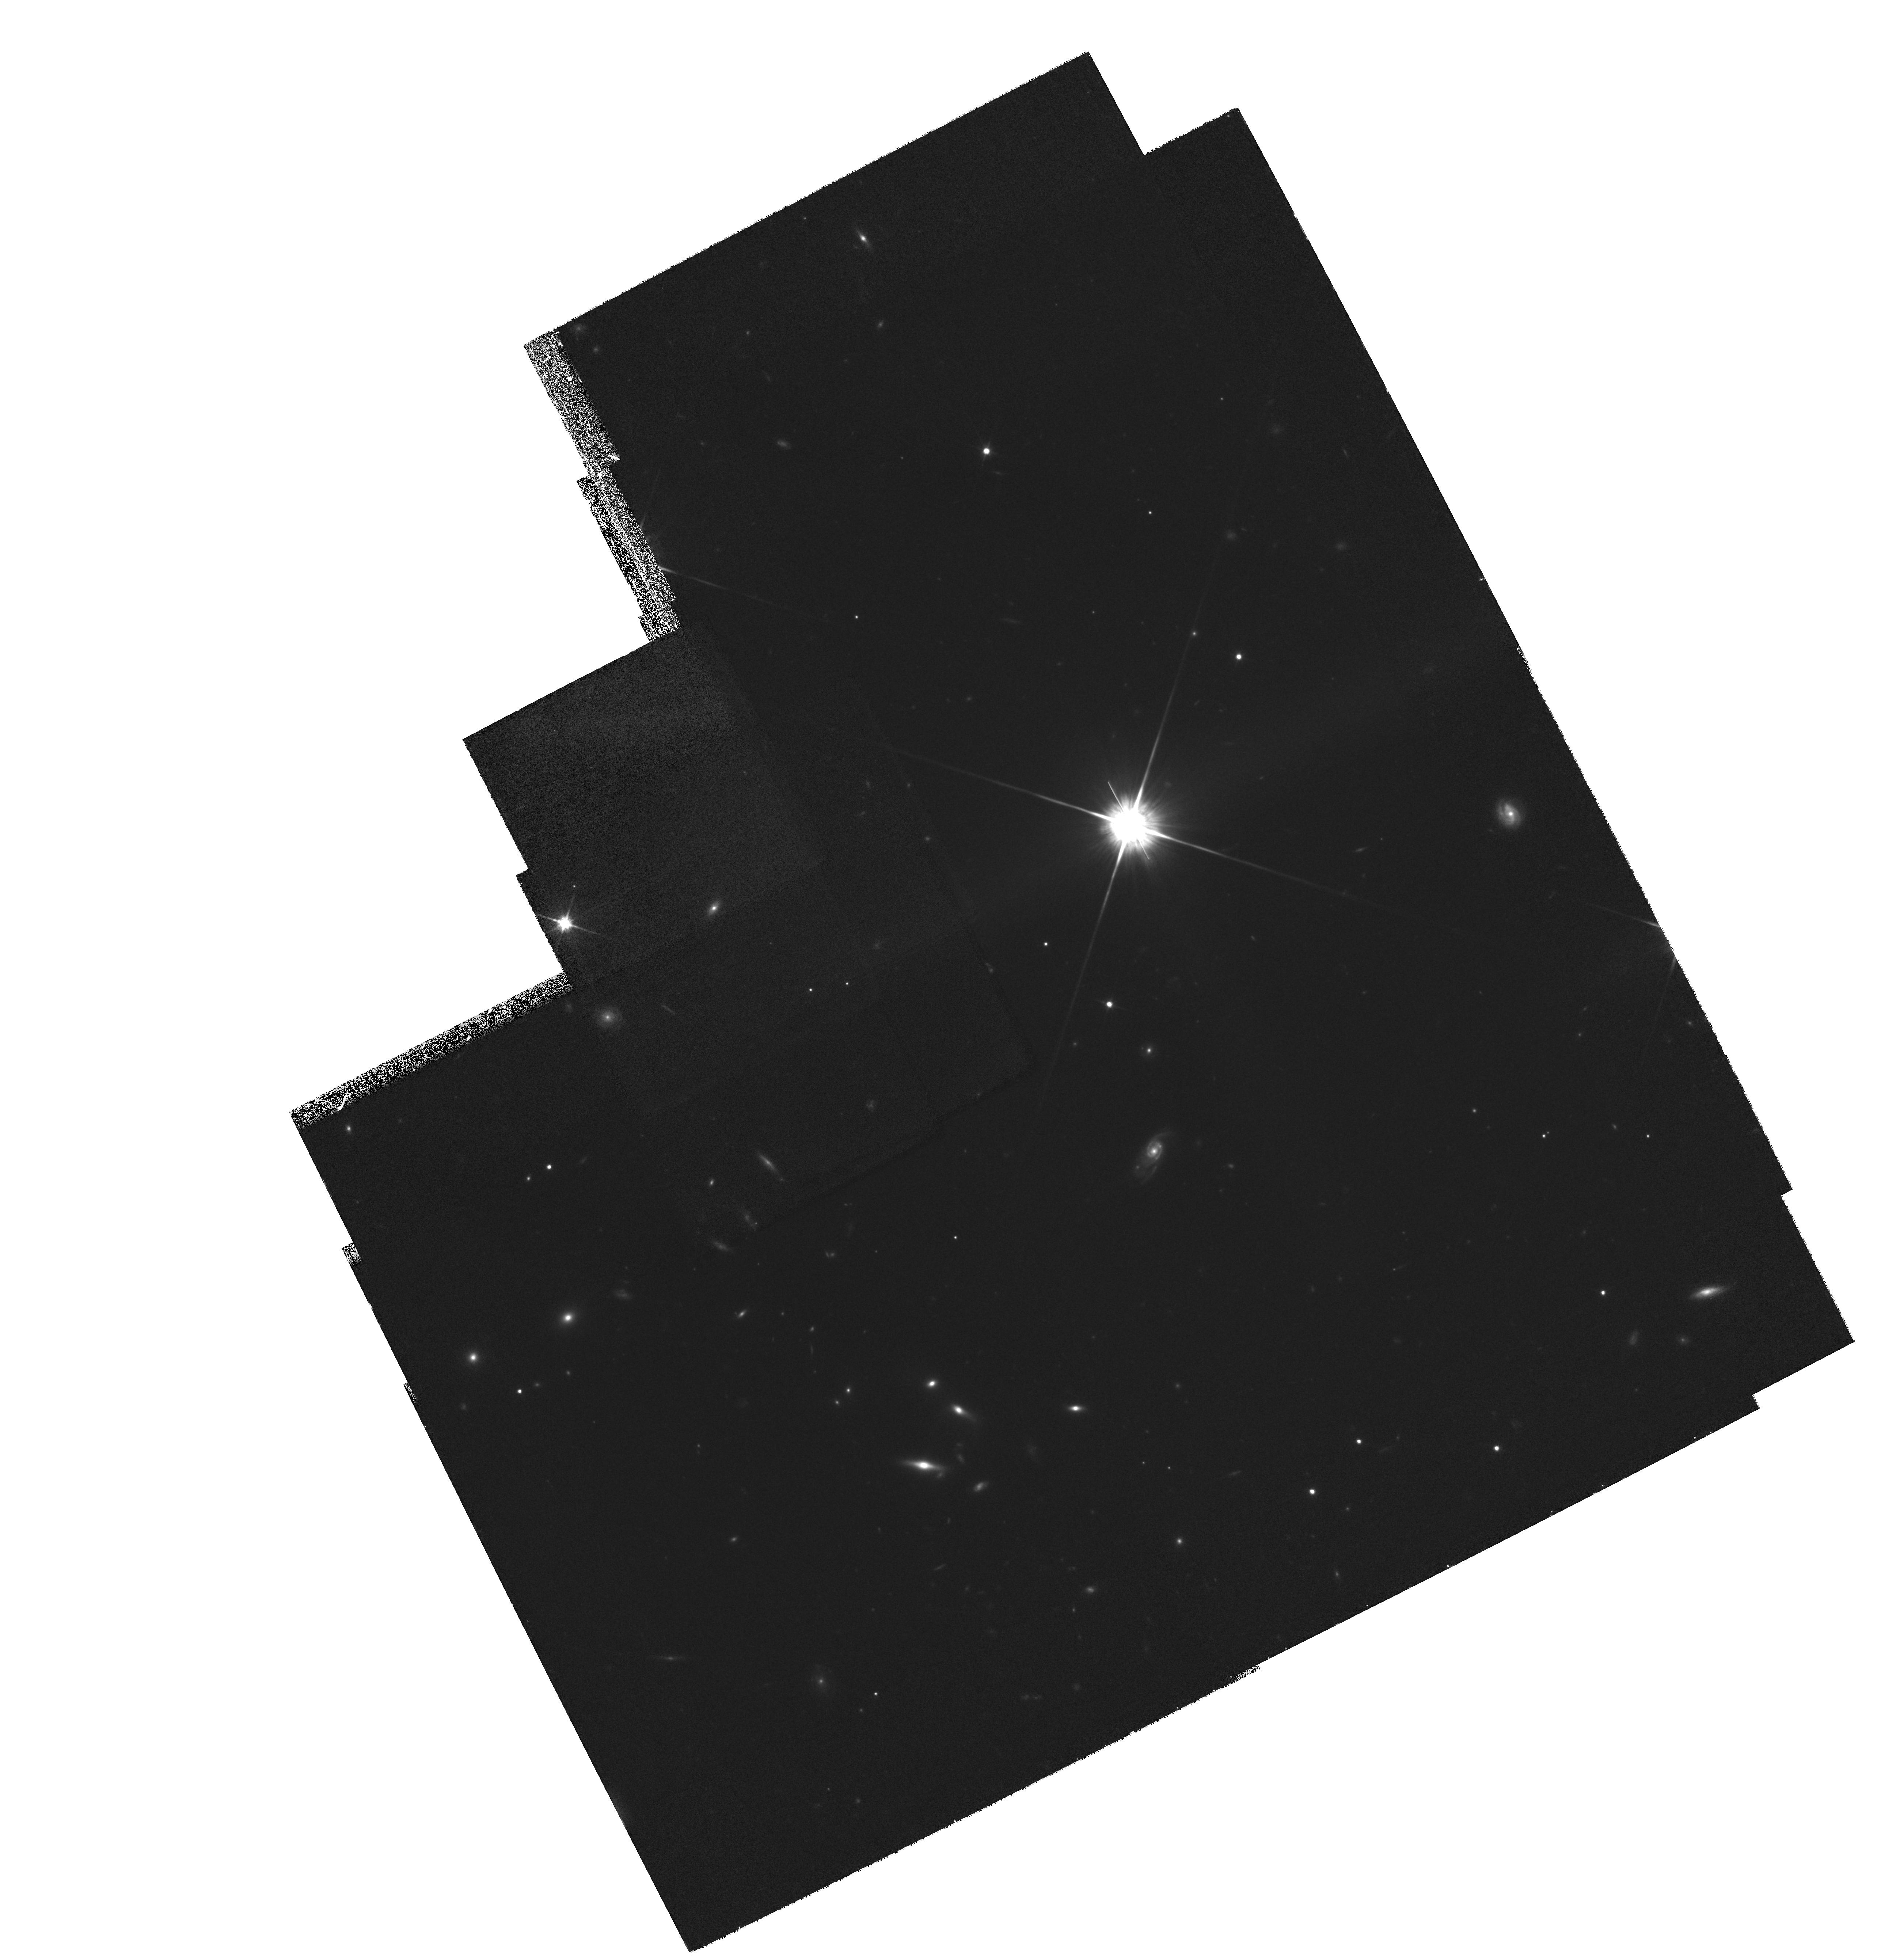
Target: MULTIPLE. Instrument: WFPC2/PC. Filter: F814W. Exposure: 2.2 h. Observation ID: hst_7245_05_wfpc2_pc_f814w_u4gb05

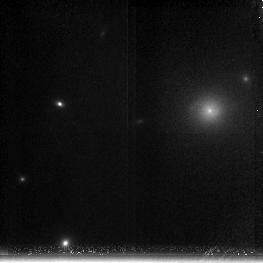
Target: ABELL1795-3. Instrument: NICMOS/NIC3. Filter: F200N. Exposure: 43 min. Observation ID: n4gb02010

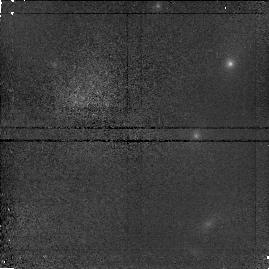
Target: CL0939+47-5. Instrument: NICMOS/NIC1. Filter: F110W. Exposure: 21 min. Observation ID: n4gb030l0

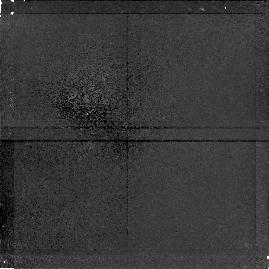
Target: ABELL1795-1. Instrument: NICMOS/NIC1. Filter: F160W. Exposure: 43 min. Observation ID: n4gb01030

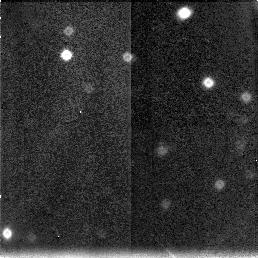
Target: CL1603+4313-2. Instrument: NICMOS/NIC3. Filter: F160W. Exposure: 47 min. Observation ID: n4gb05080

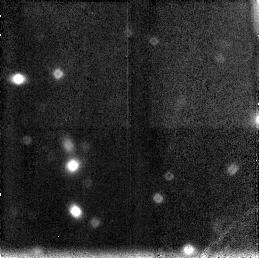
Target: CL0939+47-3. Instrument: NICMOS/NIC3. Filter: F160W. Exposure: 21 min. Observation ID: n4gb030b0

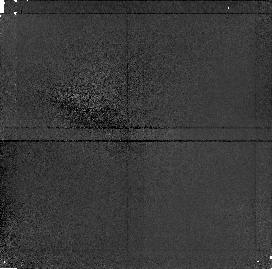
Target: CL0024+16-1. Instrument: NICMOS/NIC1. Filter: F110W. Exposure: 43 min. Observation ID: n4gb04030

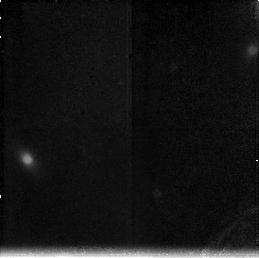
Target: ABELL1795-2. Instrument: NICMOS/NIC3. Filter: F196N. Exposure: 43 min. Observation ID: n4gb01080

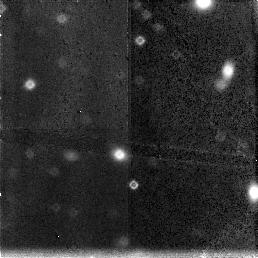
Target: CL0024+16-3. Instrument: NICMOS/NIC3. Filter: F160W. Exposure: 43 min. Observation ID: n4gb040e0

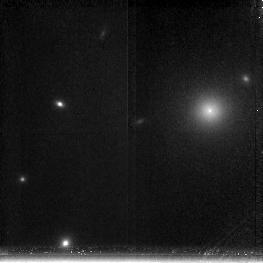
Target: ABELL1795-3. Instrument: NICMOS/NIC3. Filter: F196N. Exposure: 43 min. Observation ID: n4gb02070

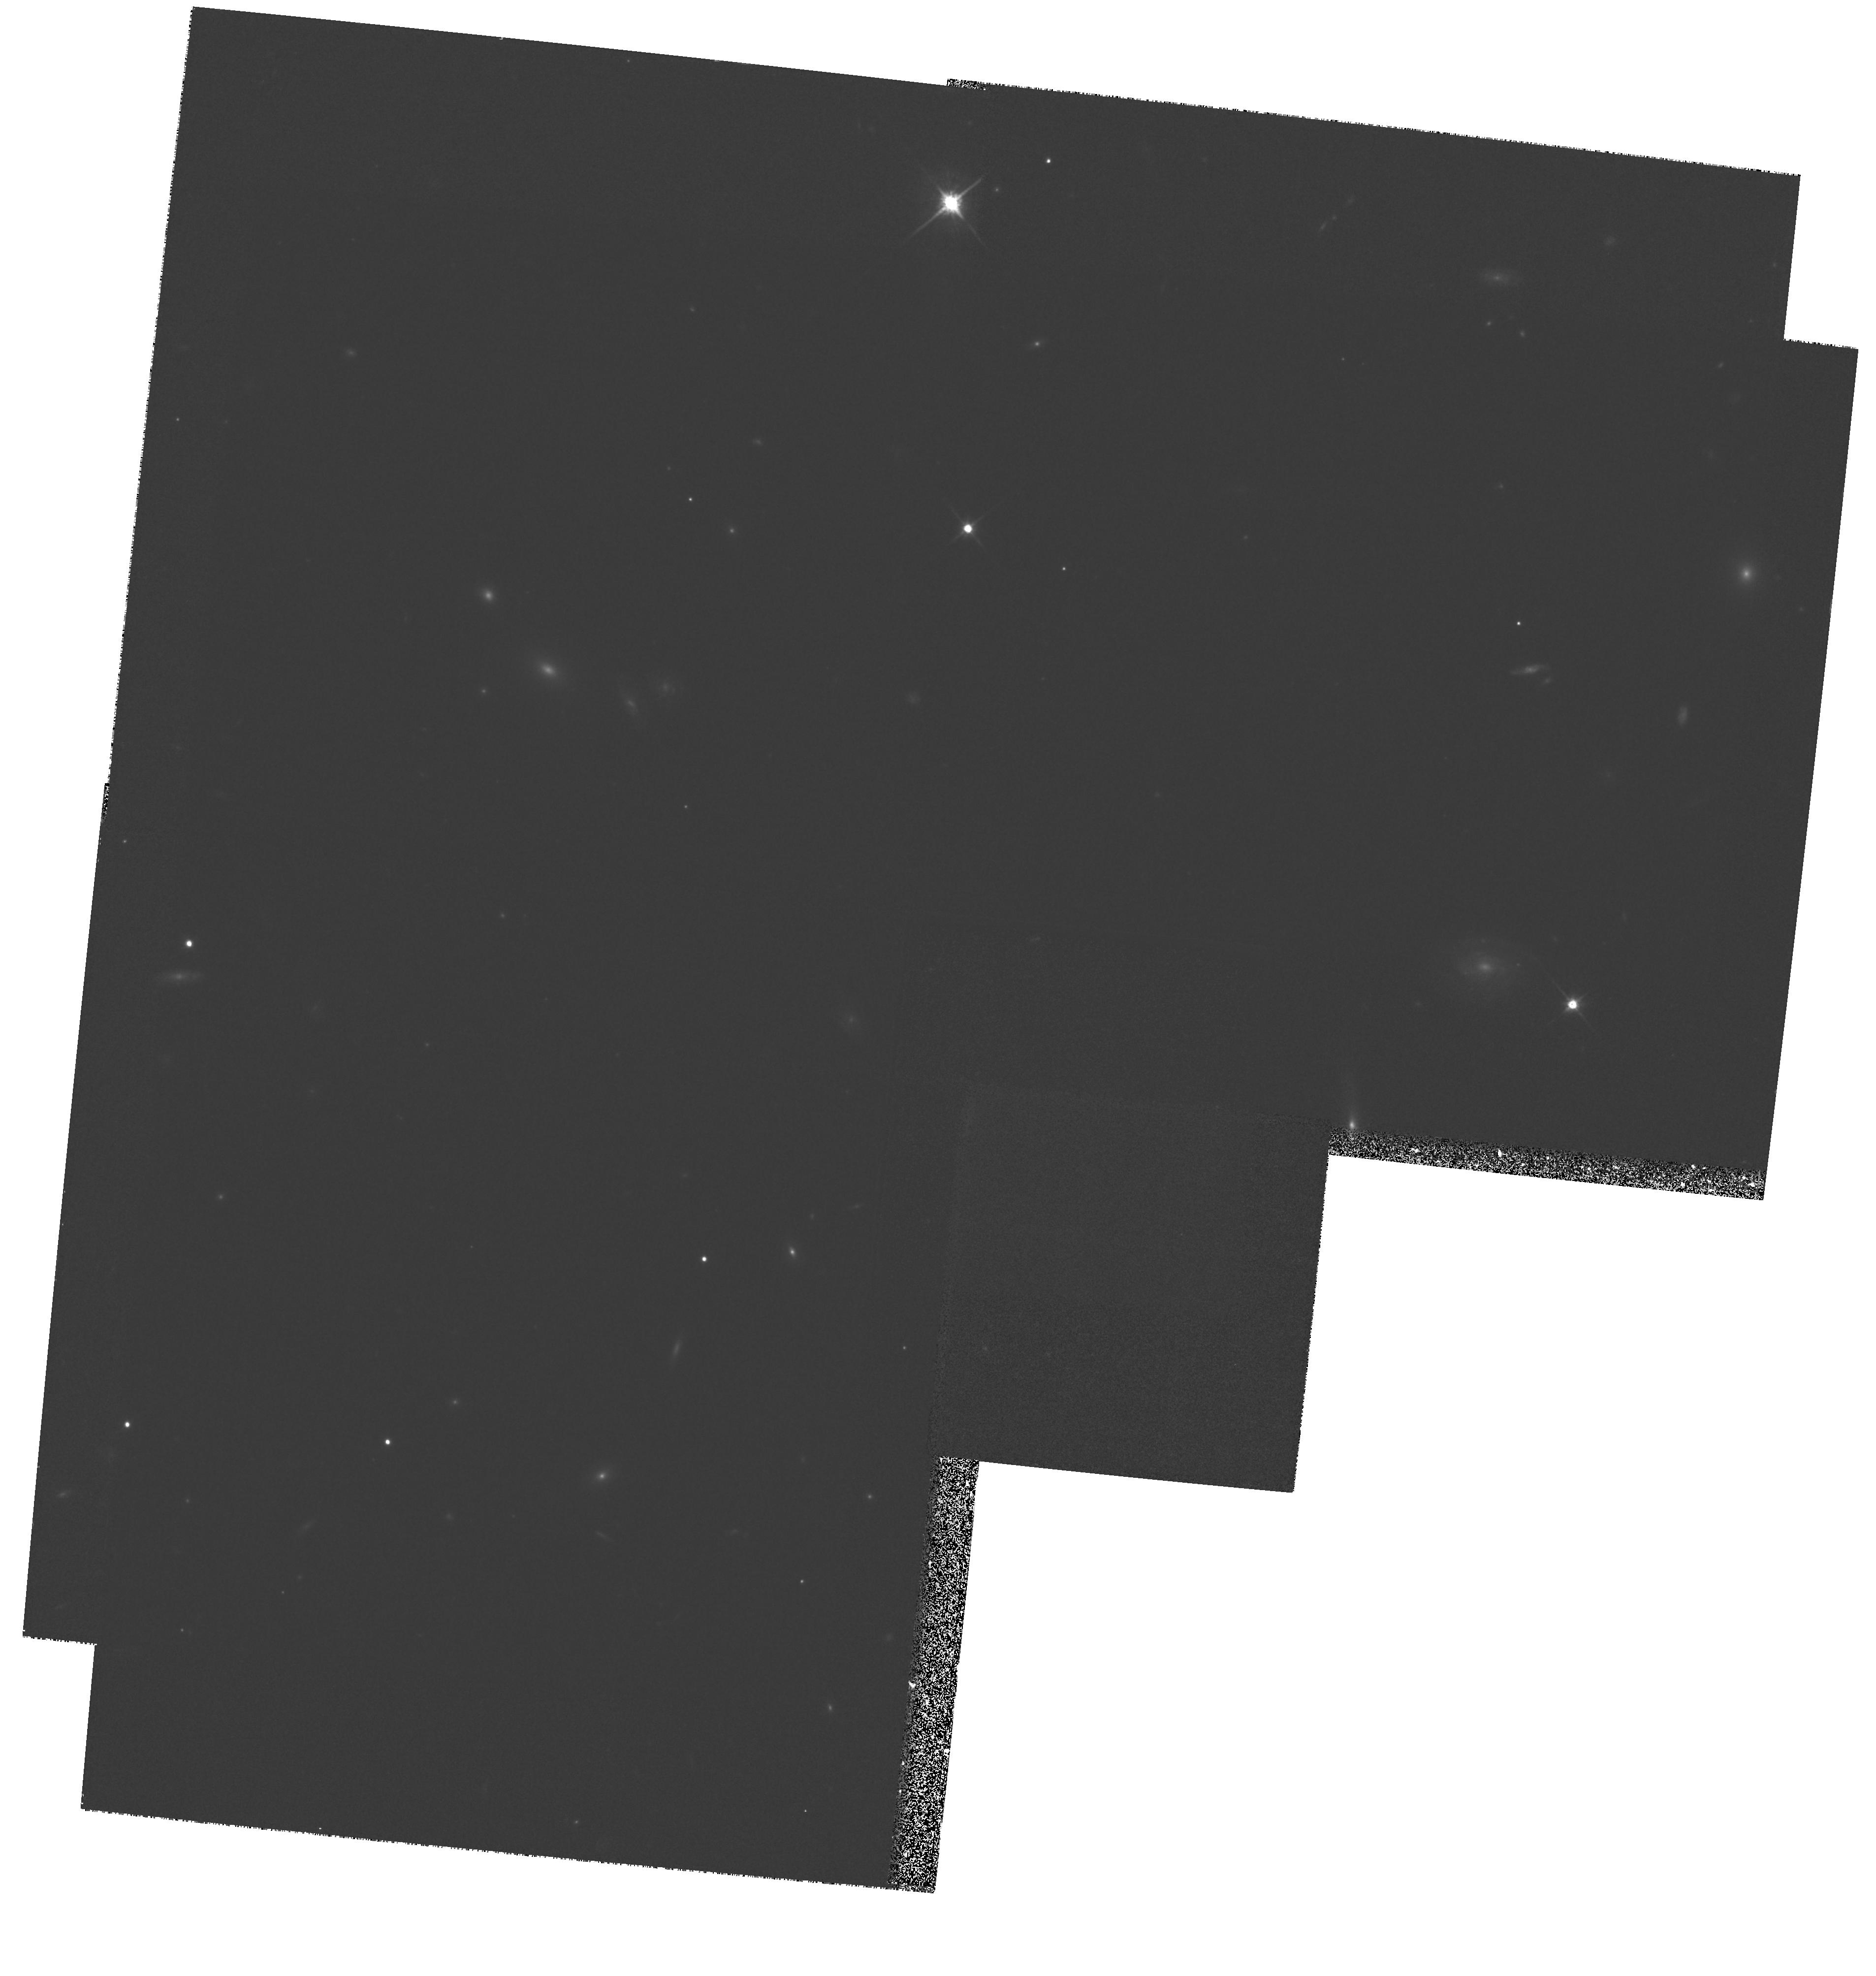
Target: MULTIPLE. Instrument: WFPC2/PC. Filter: F814W. Exposure: 40 min. Observation ID: hst_7245_01_wfpc2_pc_f814w_u4gb01

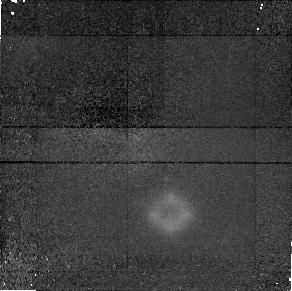
Target: ABELL1795-3. Instrument: NICMOS/NIC1. Filter: F160W. Exposure: 43 min. Observation ID: n4gb02090

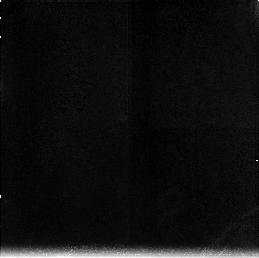
Target: ABELL1795-1. Instrument: NICMOS/NIC3. Filter: F200N. Exposure: 43 min. Observation ID: n4gb01020

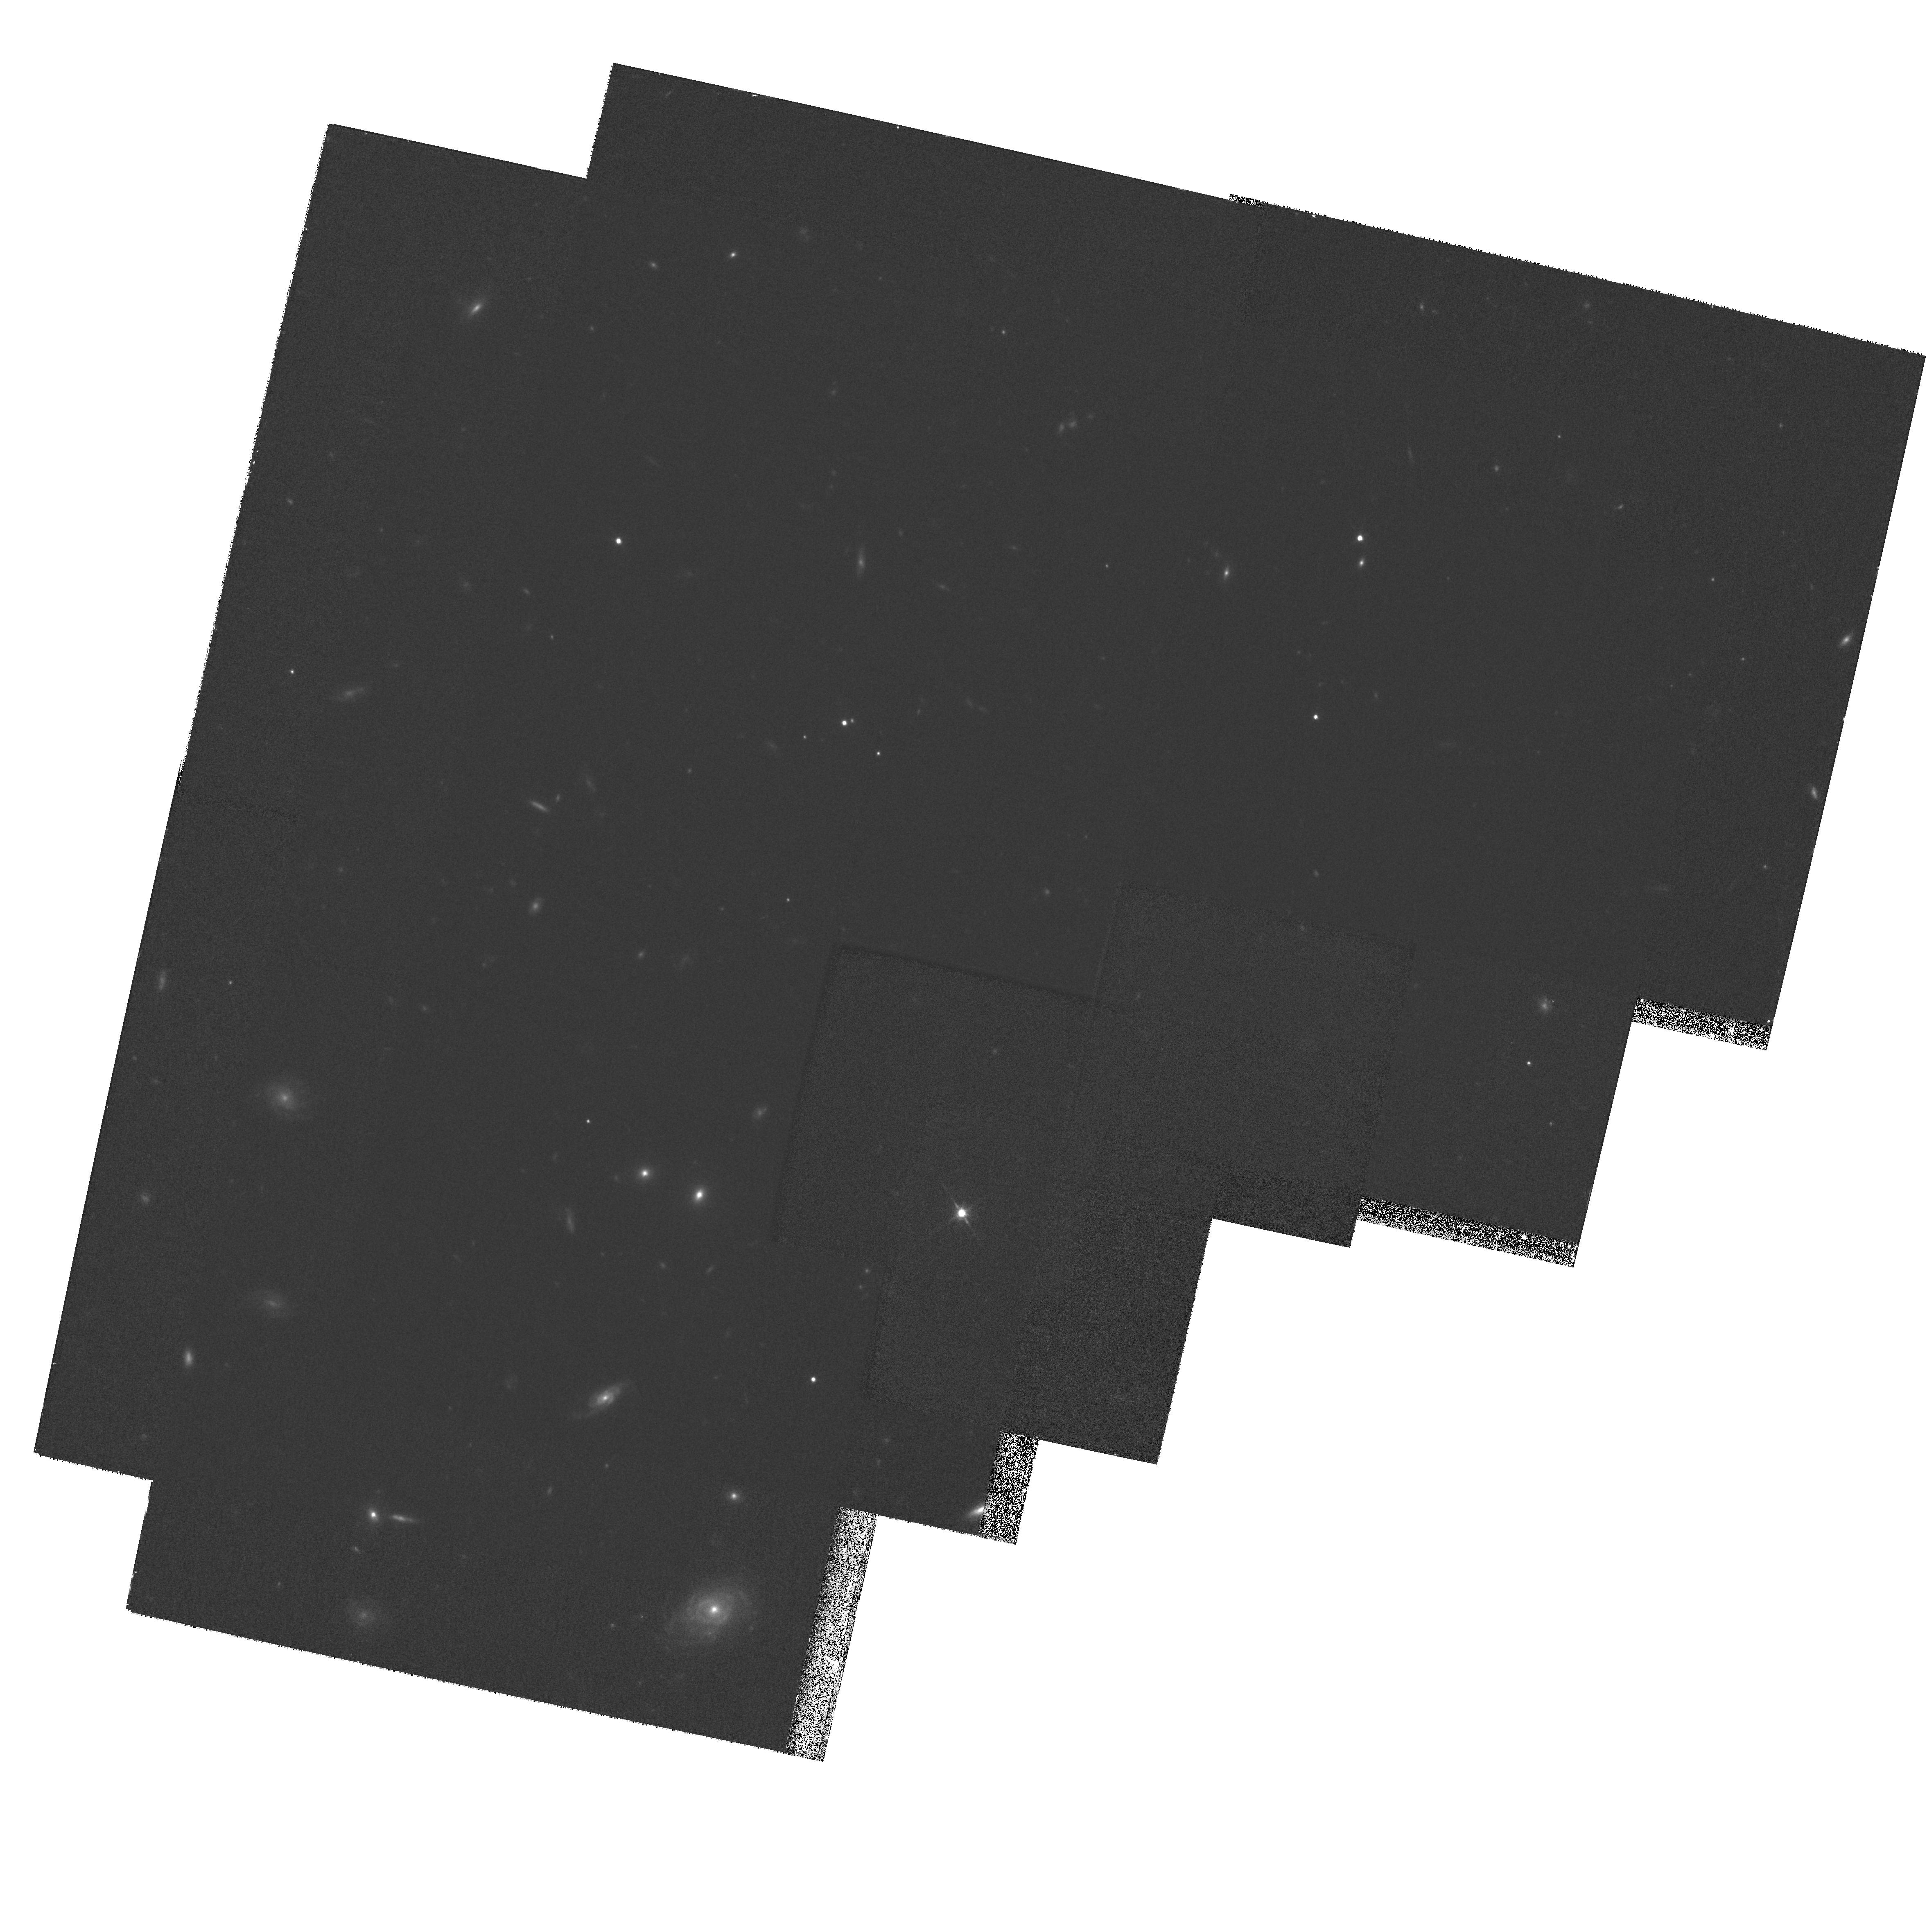
Target: MULTIPLE. Instrument: WFPC2/PC. Filter: F814W. Exposure: 1 h. Observation ID: hst_7245_04_wfpc2_pc_f814w_u4gb04

Galaxy Evolution in Rich Clusters (PI: Hill, John M.)

We propose using HST and NICMOS to study the morphological and spectral evolution of galaxies within the cluster environment. By obtaining high-resolution images of galaxies in clusters at redshifts between 0.06 and ~0.9, we plan to study the evolution of galaxies from lookback times early in their evolution until the present. Concurrent studies of cluster properties and the local environment of galaxies will indicate the effects of the cluster environment on galaxy evolution. Of particular interest is the morphology of galaxies at near infrared wavelengths in clusters which show an excess of blue galaxies (Butcher-Oelmer effect). We will also study the evolution of dominant central cluster galaxies and how these galaxies are affected by X-ray gas cooling flows. In A1795, we are imaging the region of the central galaxy at the wavelength of redshifted Paschen-alpha to study the emission in the region of the dust lanes discovered by WFPC. The rich clusters also act as gravitational lenses of background galaxies at higher redshift. We will use the lensed images to map the cluster gravitational potential and to study the infrared morphology of the distant source galaxies. Typical exposure times in filter F160W are set to reach a surface brightness level of H=22.5 mag per square arcsec with a S/N of 10 per pixel. Coordinated parallel images will be used to study galaxies in the outer regions of each cluster. Keywords: galaxies, clusters, galaxy evolution